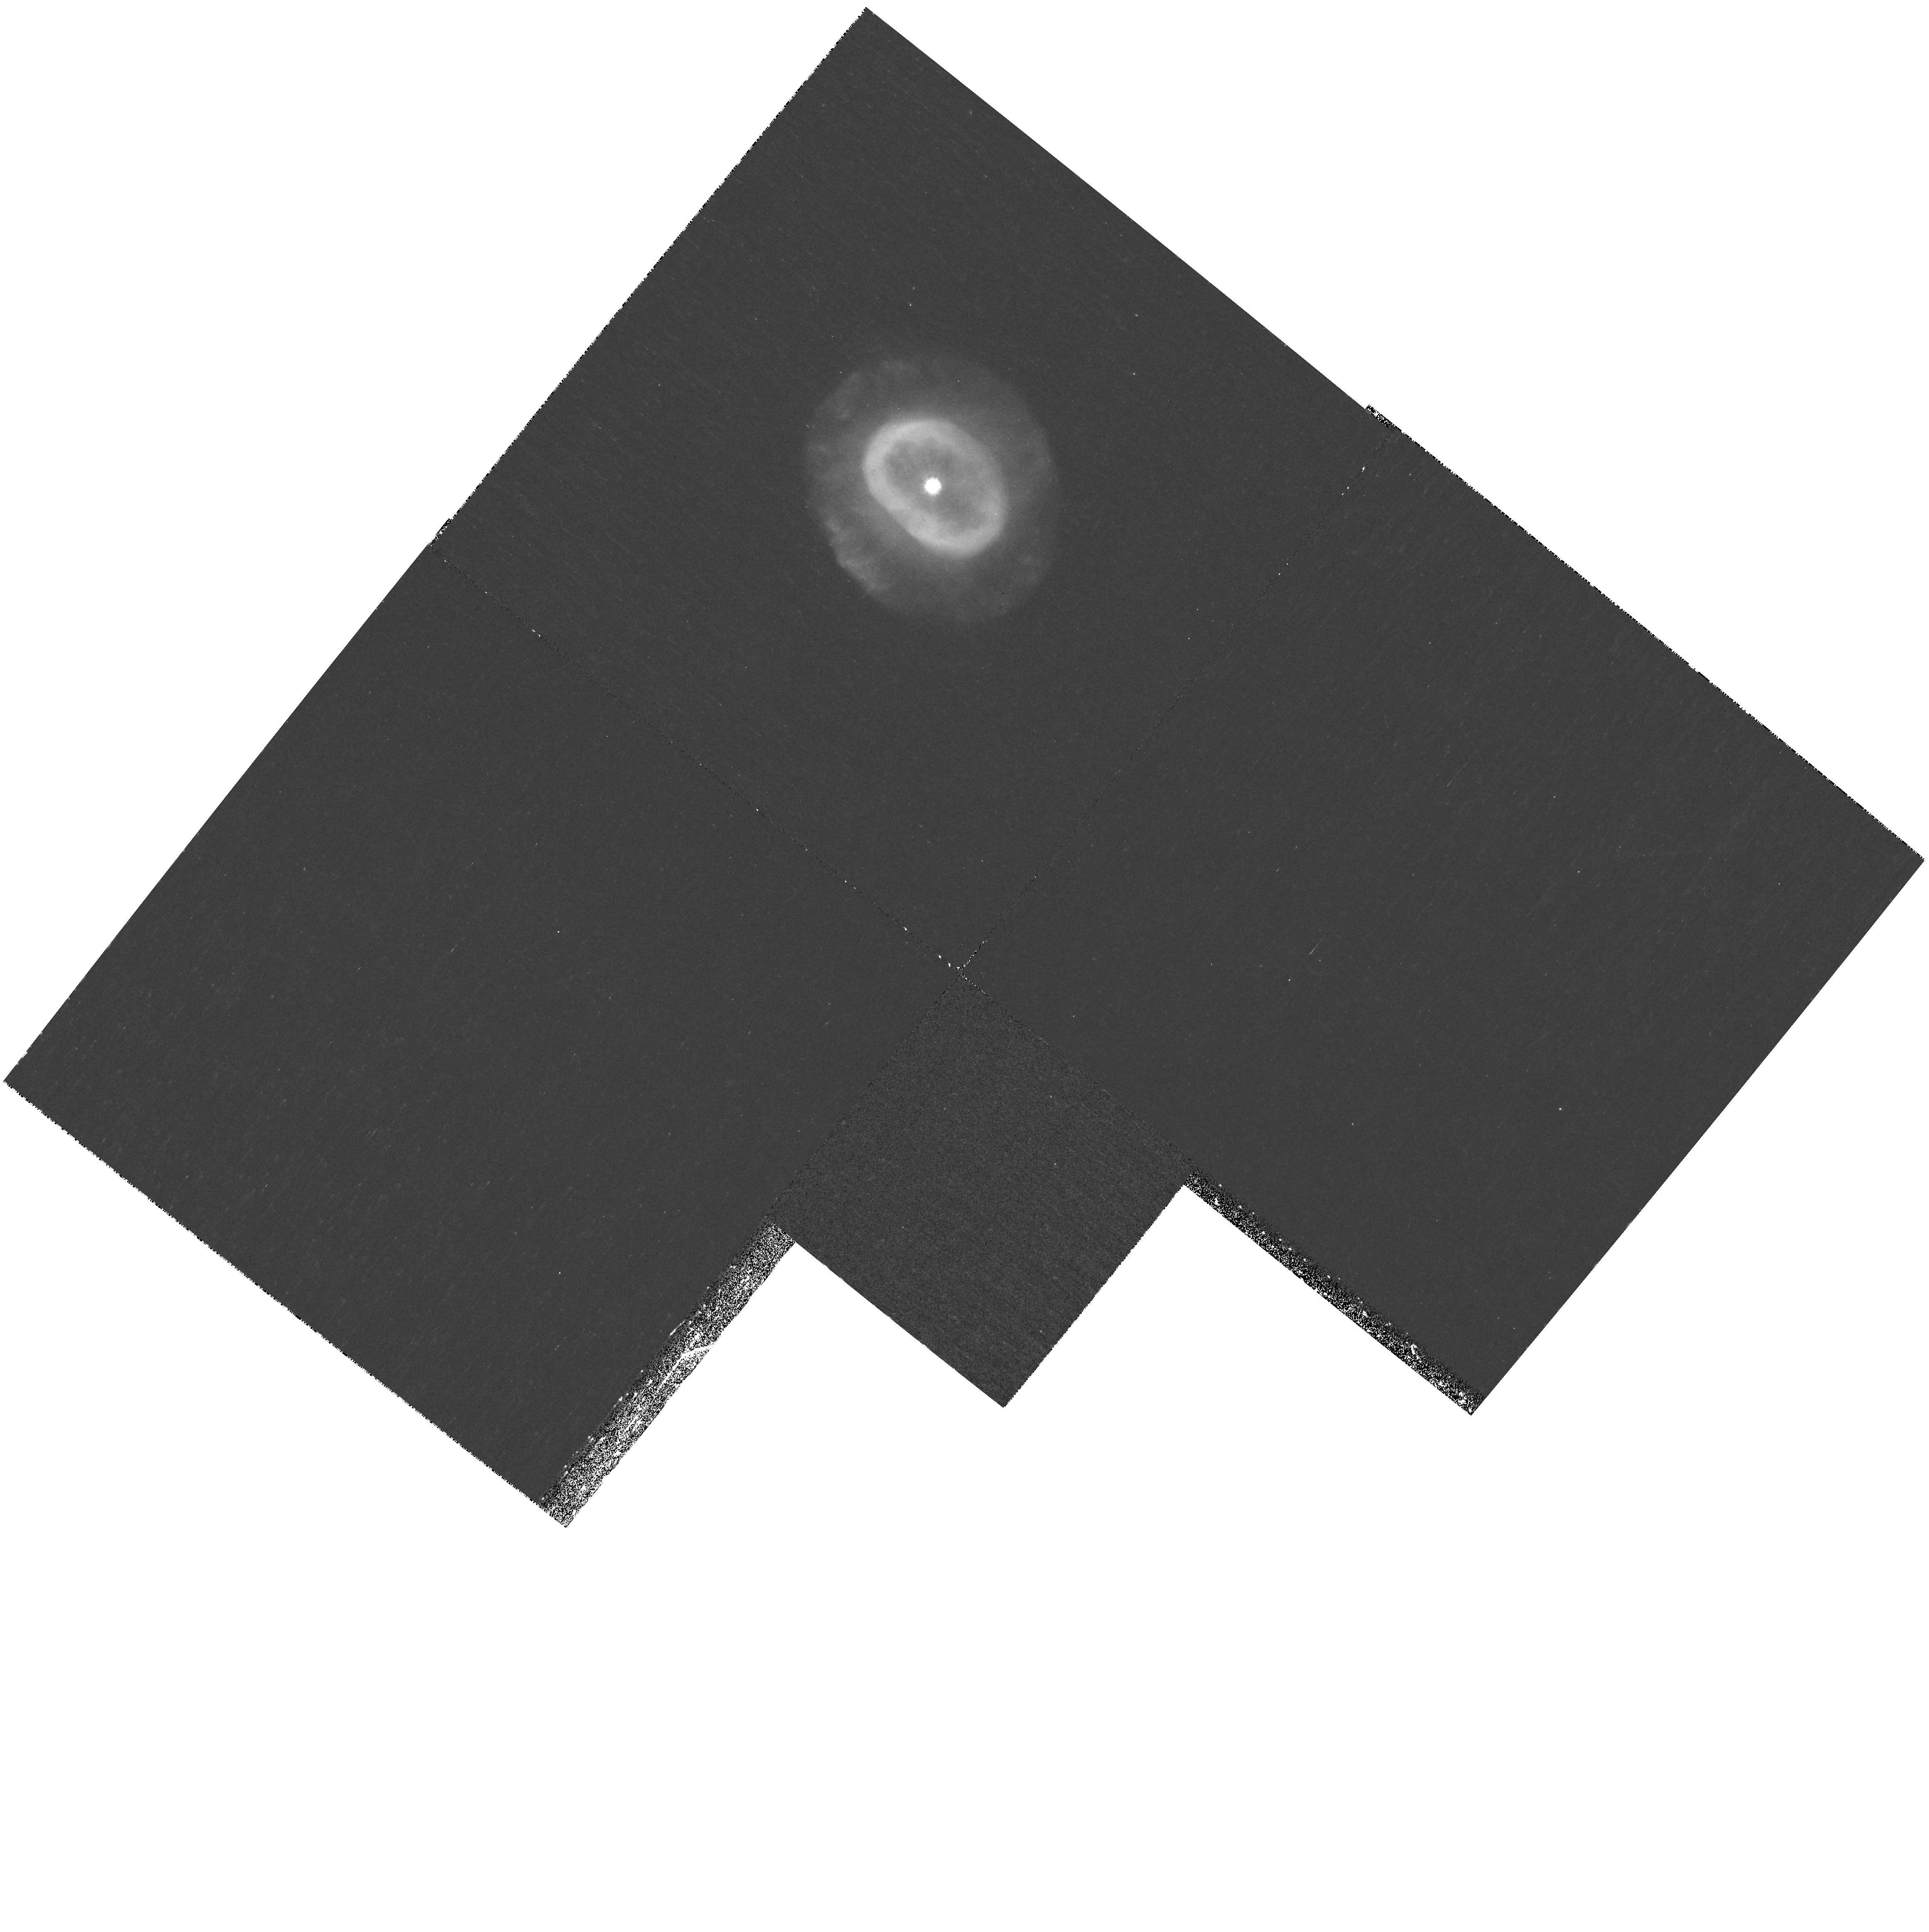
Target: NGC7662
Instrument: WFPC2/PC
Filter: F185W
Exposure: 1.1 h
Observation ID: hst_10822_05_wfpc2_pc_f185w_u9p705

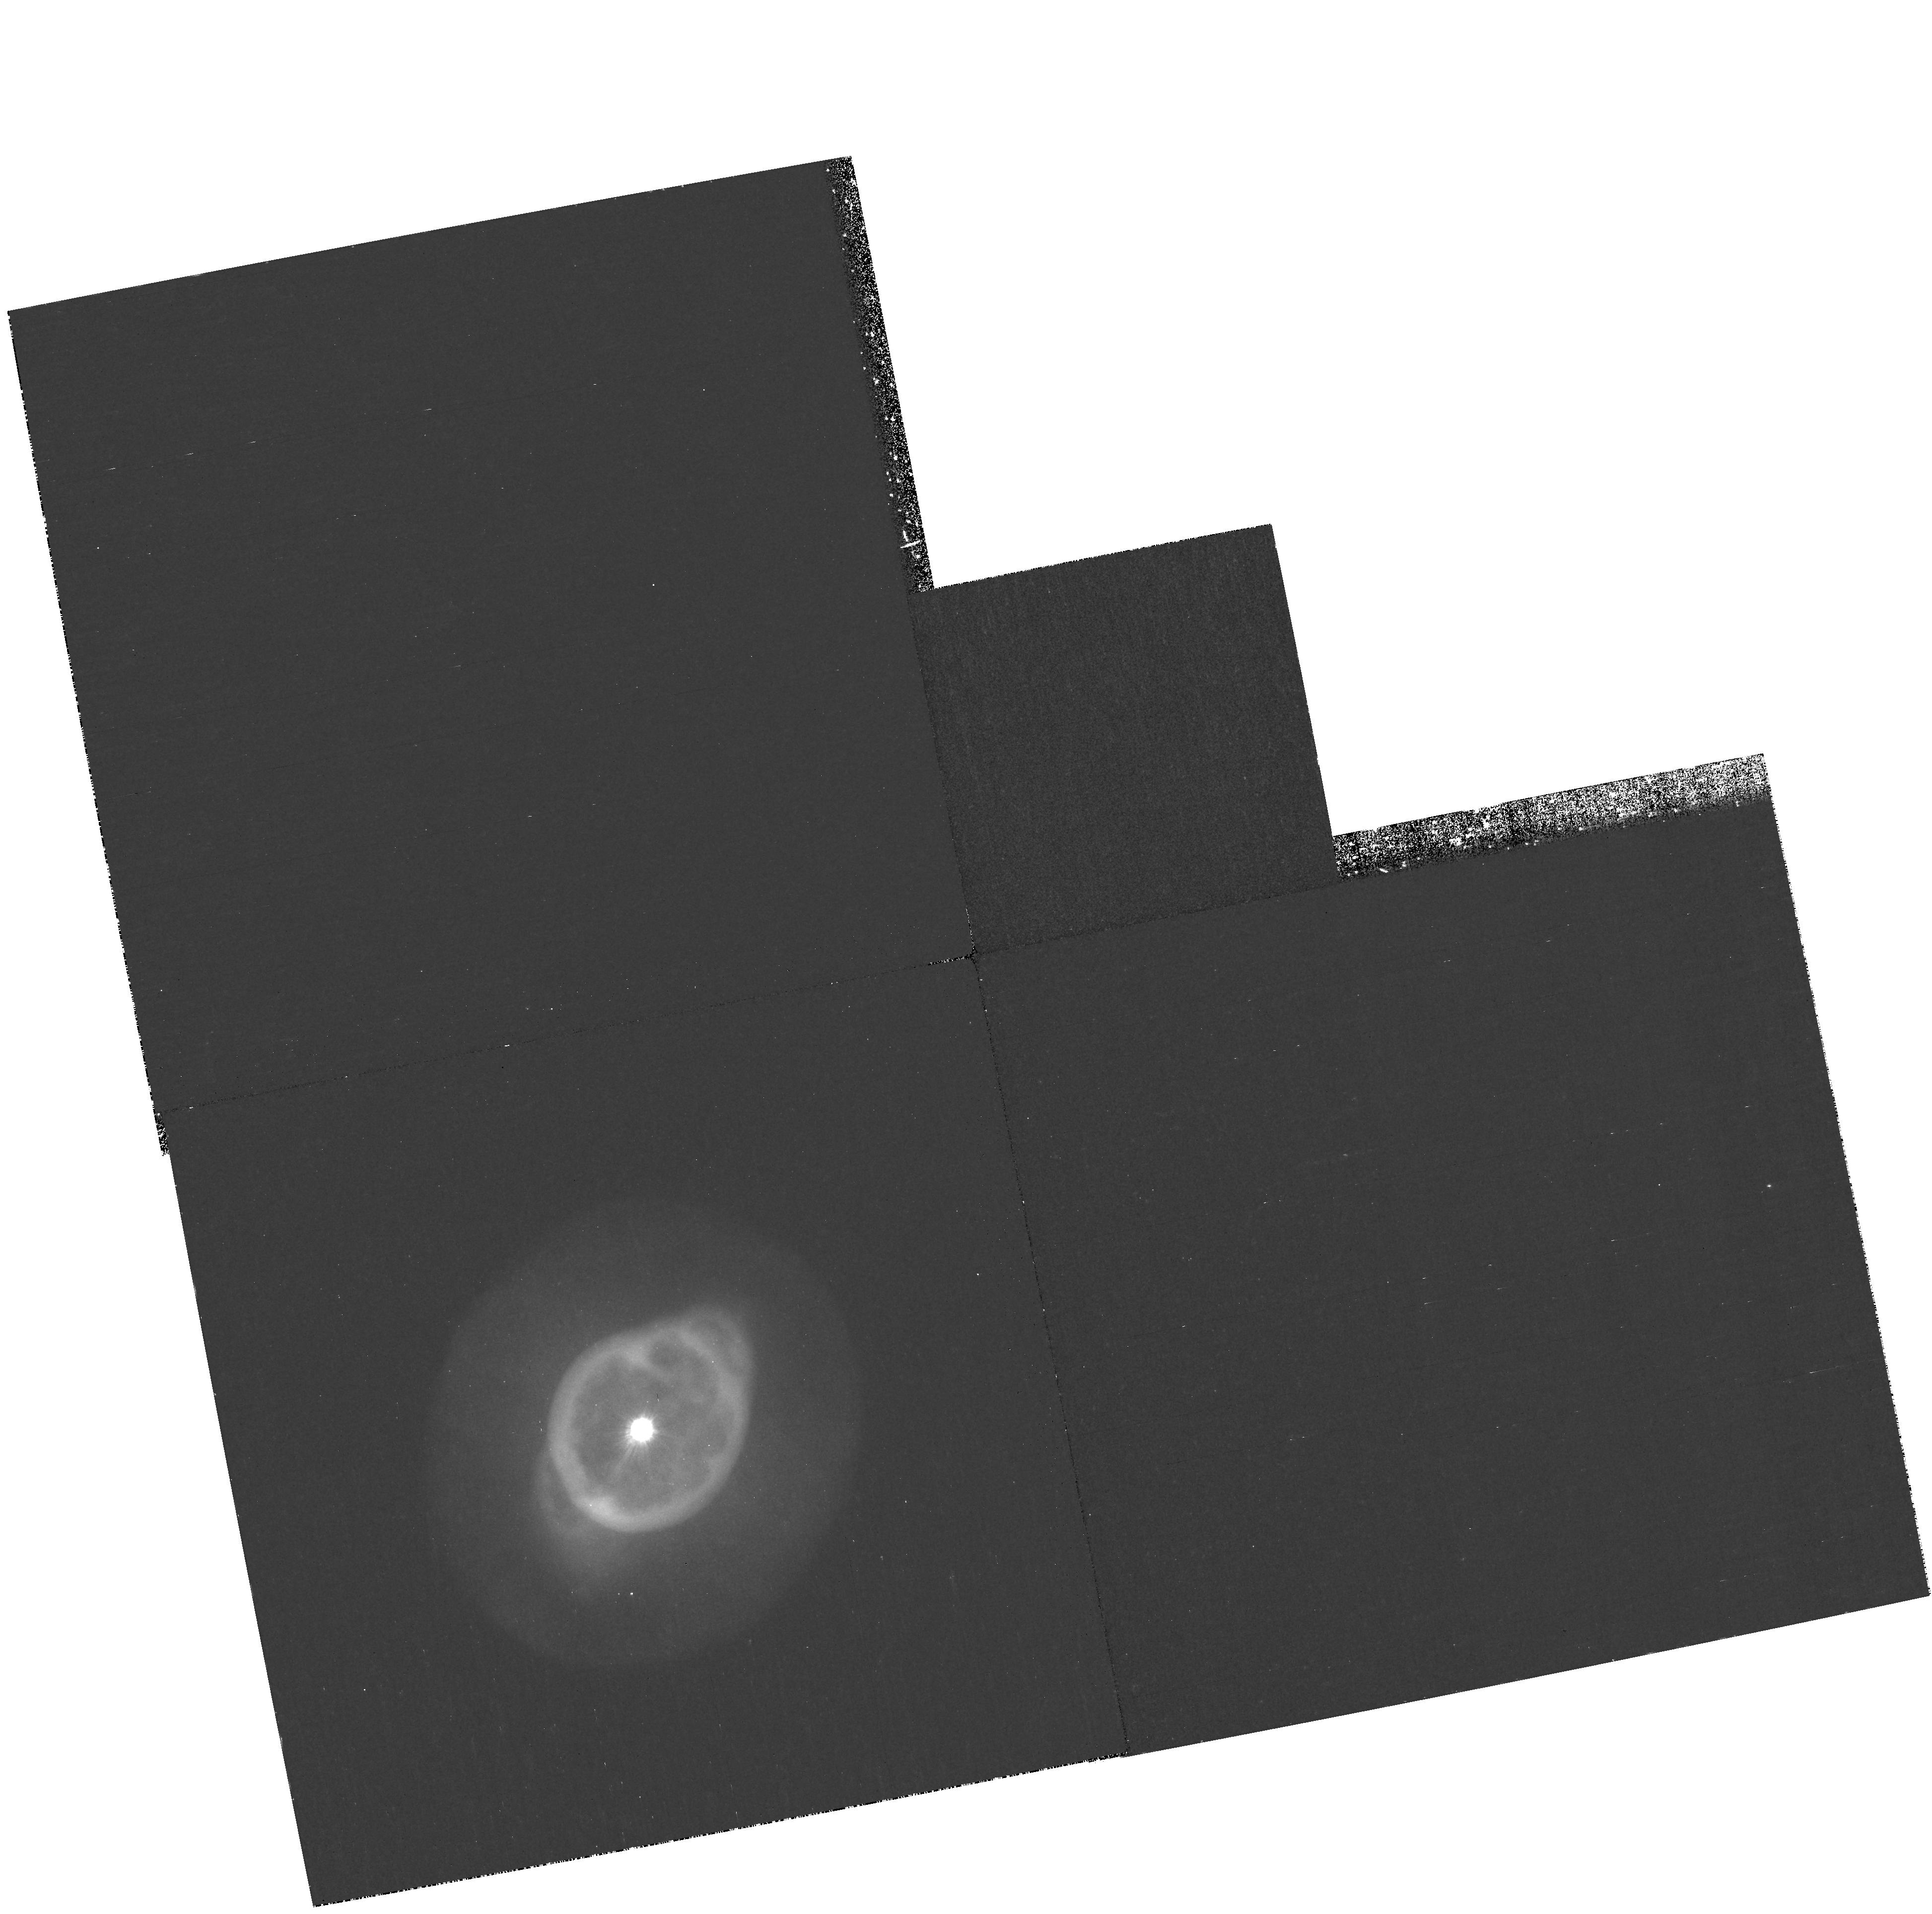
Target: NGC3242
Instrument: WFPC2/PC
Filter: F185W
Exposure: 1.1 h
Observation ID: hst_10822_02_wfpc2_pc_f185w_u9p702

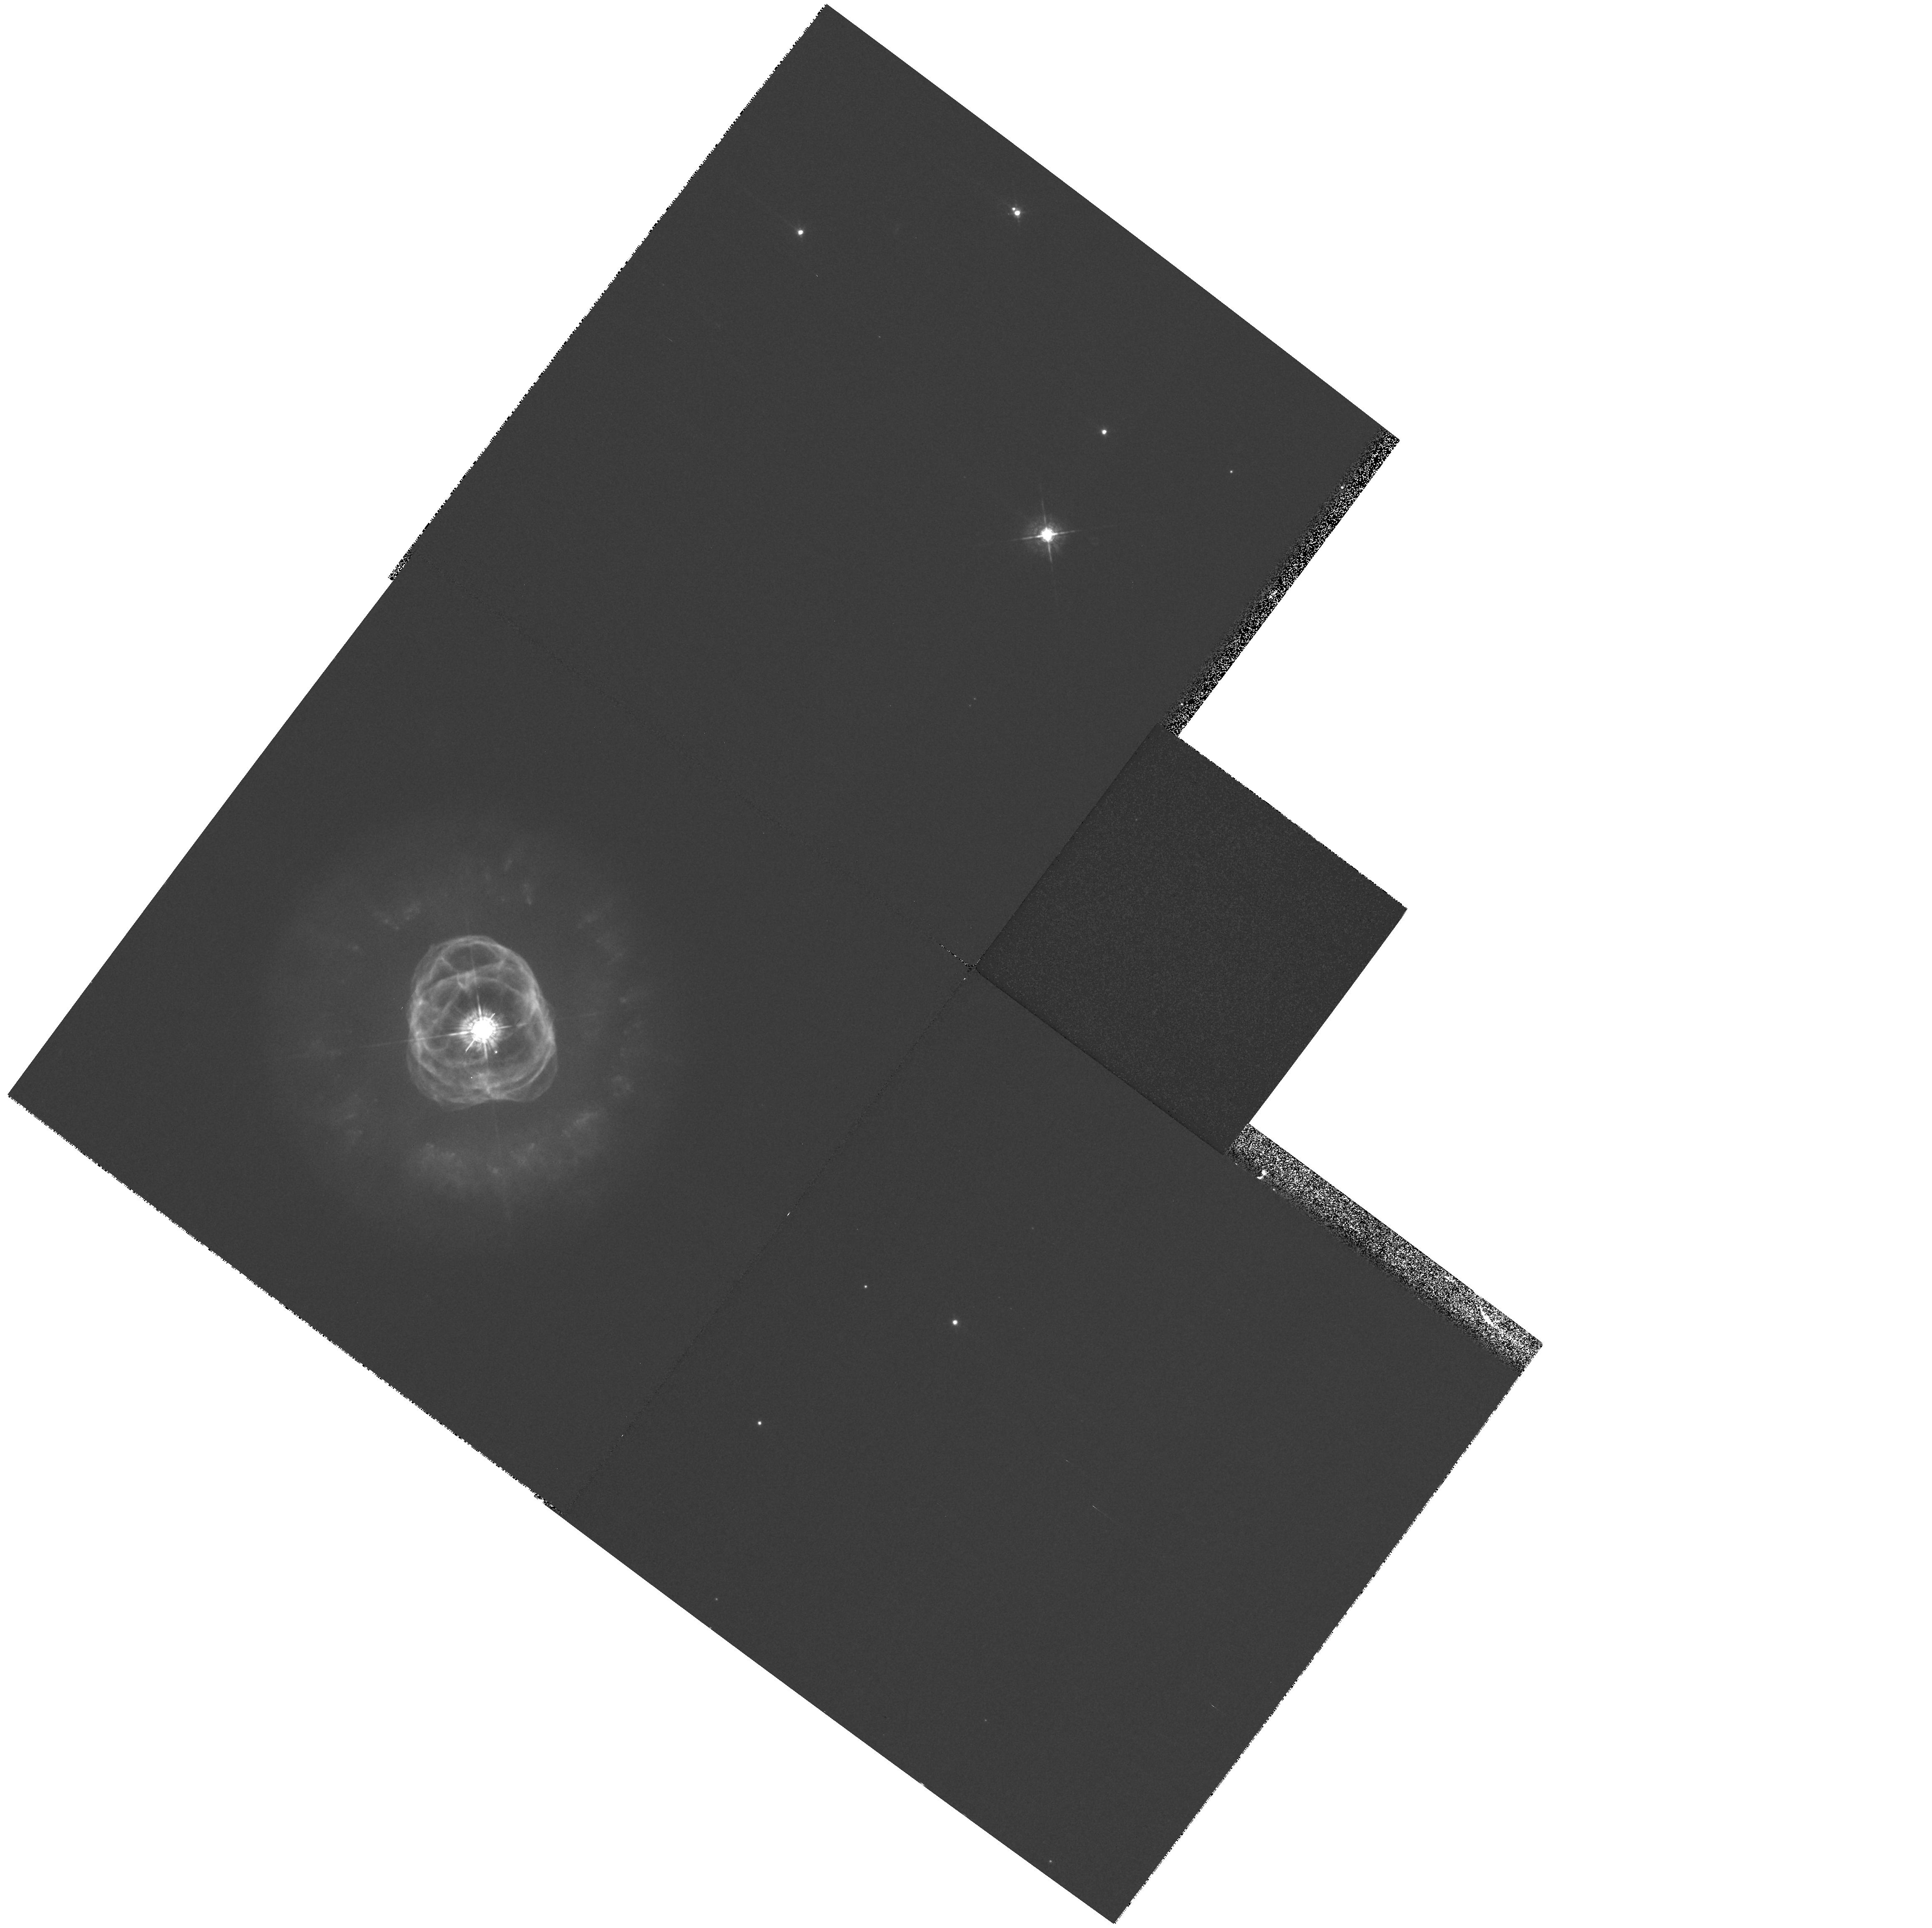
Target: NGC2392
Instrument: WFPC2/PC
Filter: F547M
Exposure: 3 min
Observation ID: hst_10822_01_wfpc2_pc_f547m_u9p701

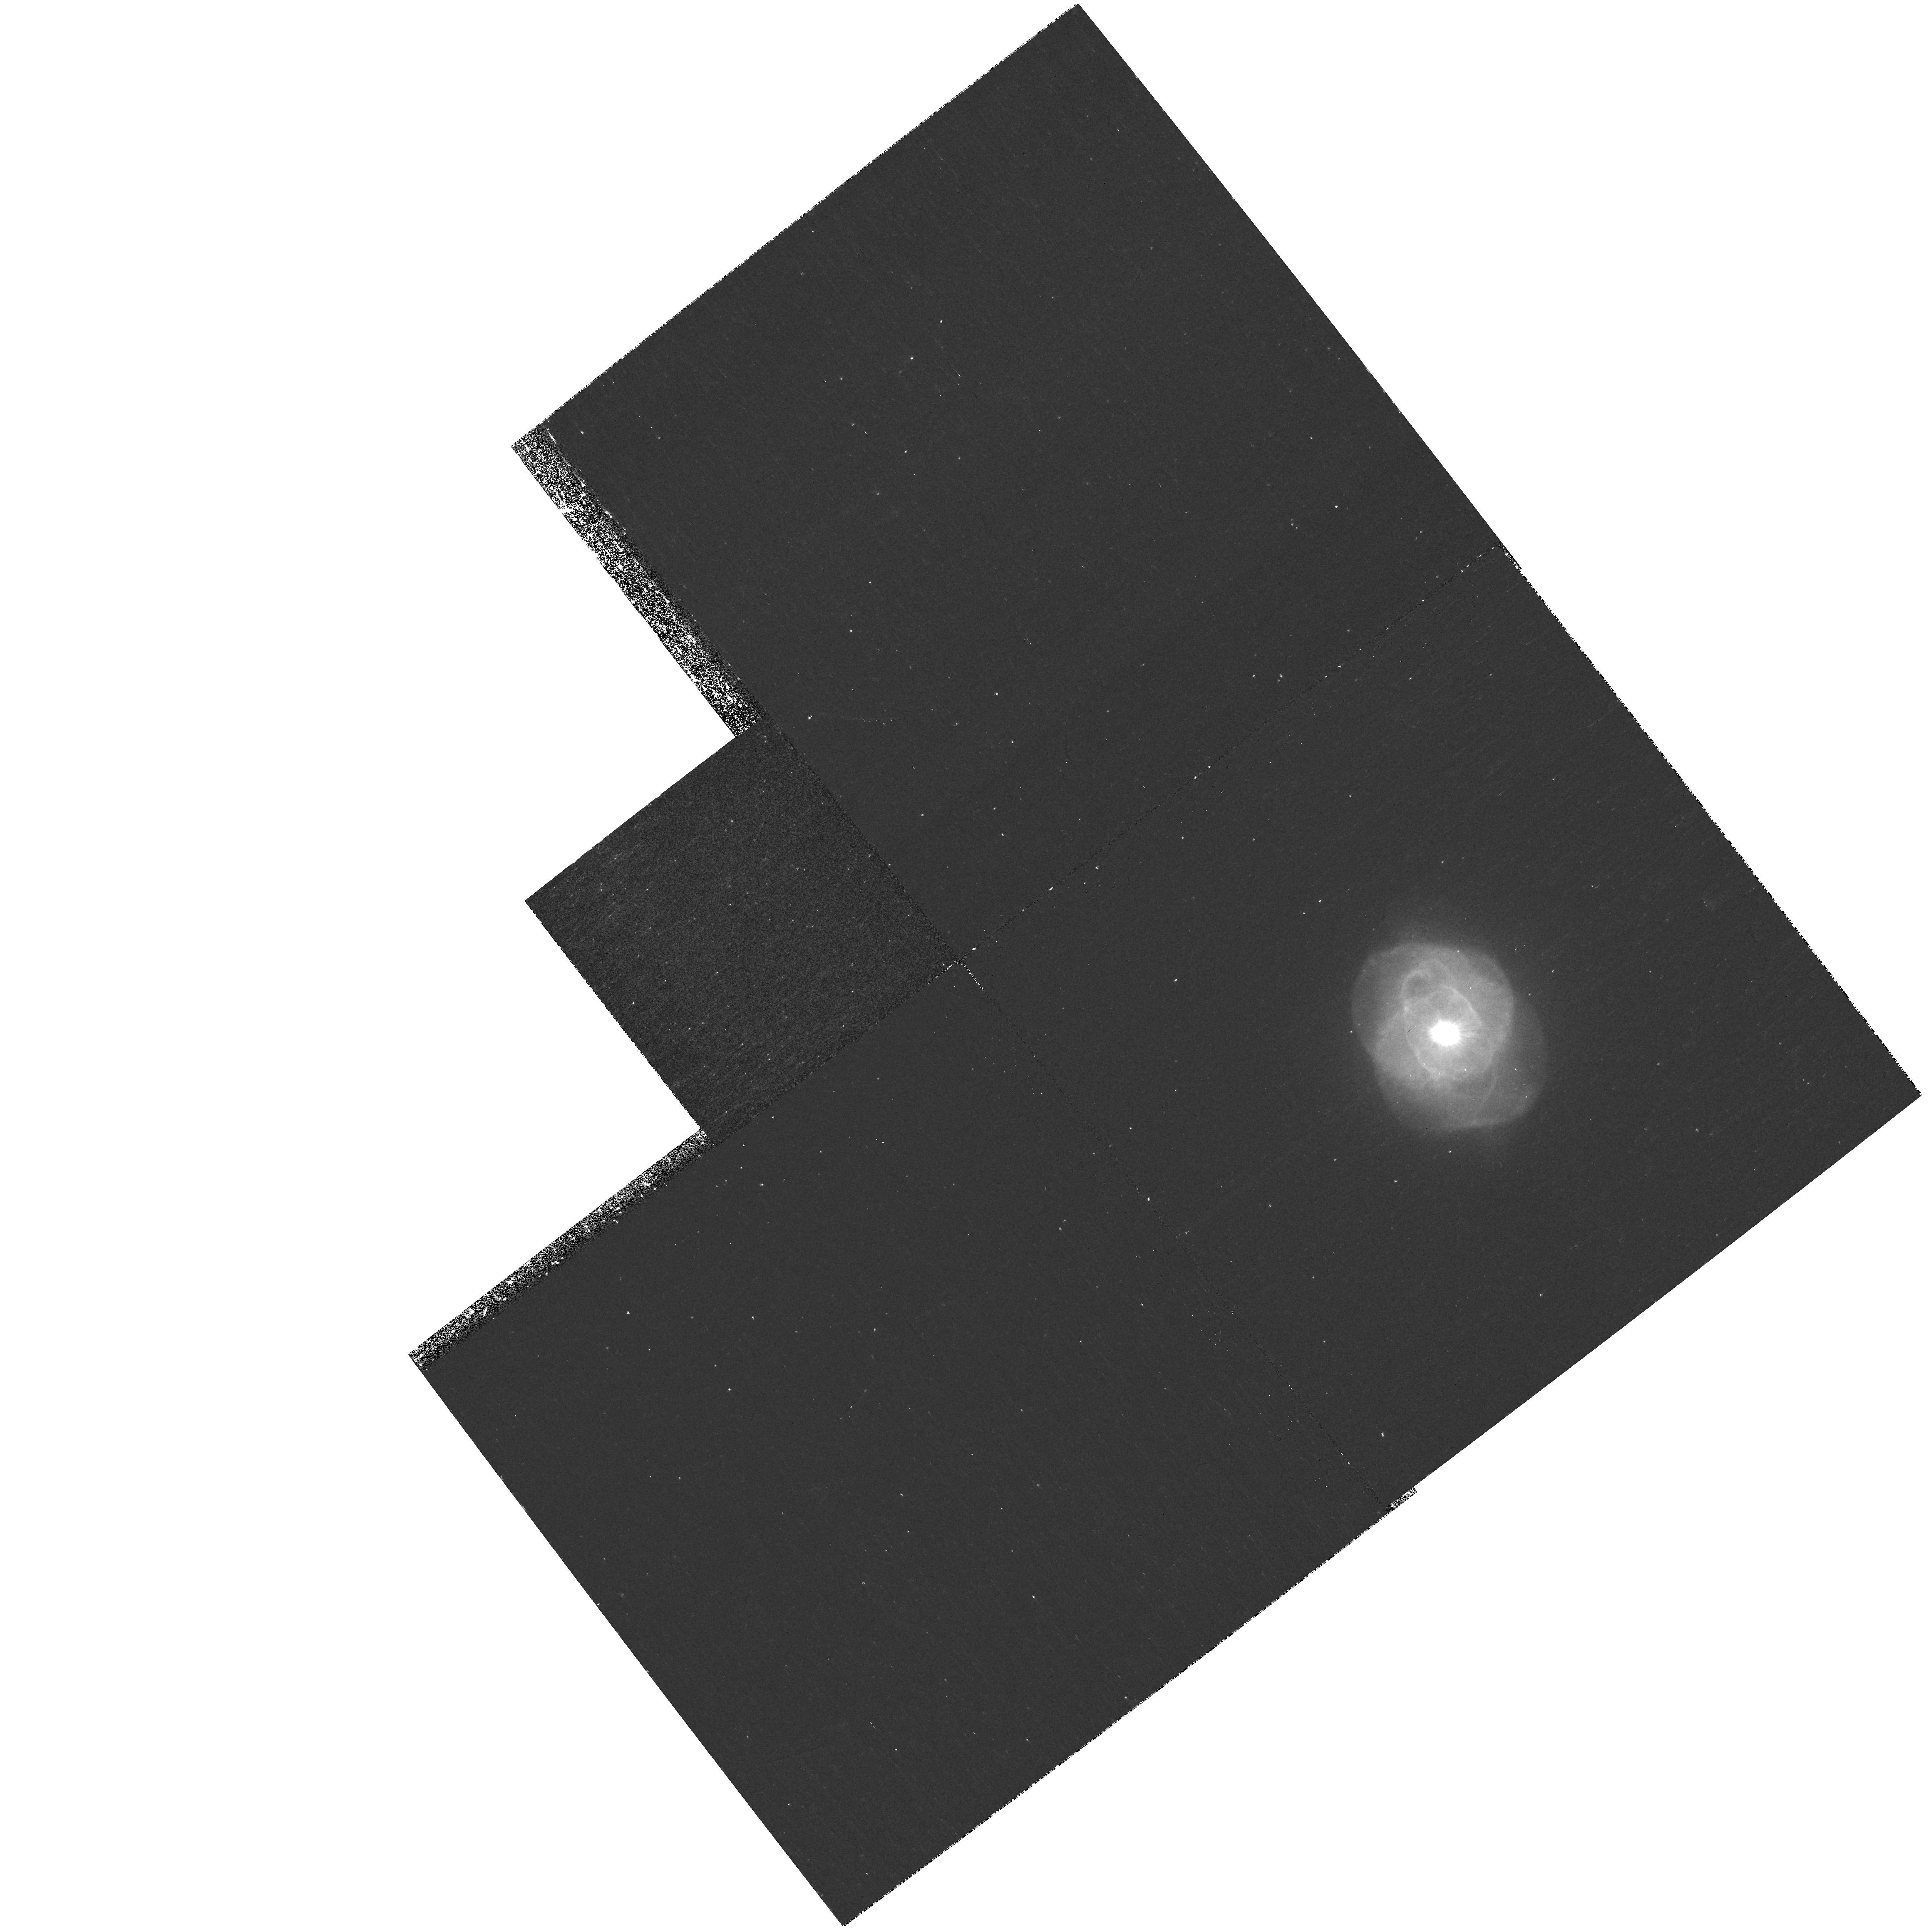
Target: NGC6543
Instrument: WFPC2/PC
Filter: F185W
Exposure: 30 min
Observation ID: hst_10822_03_wfpc2_pc_f185w_u9p703

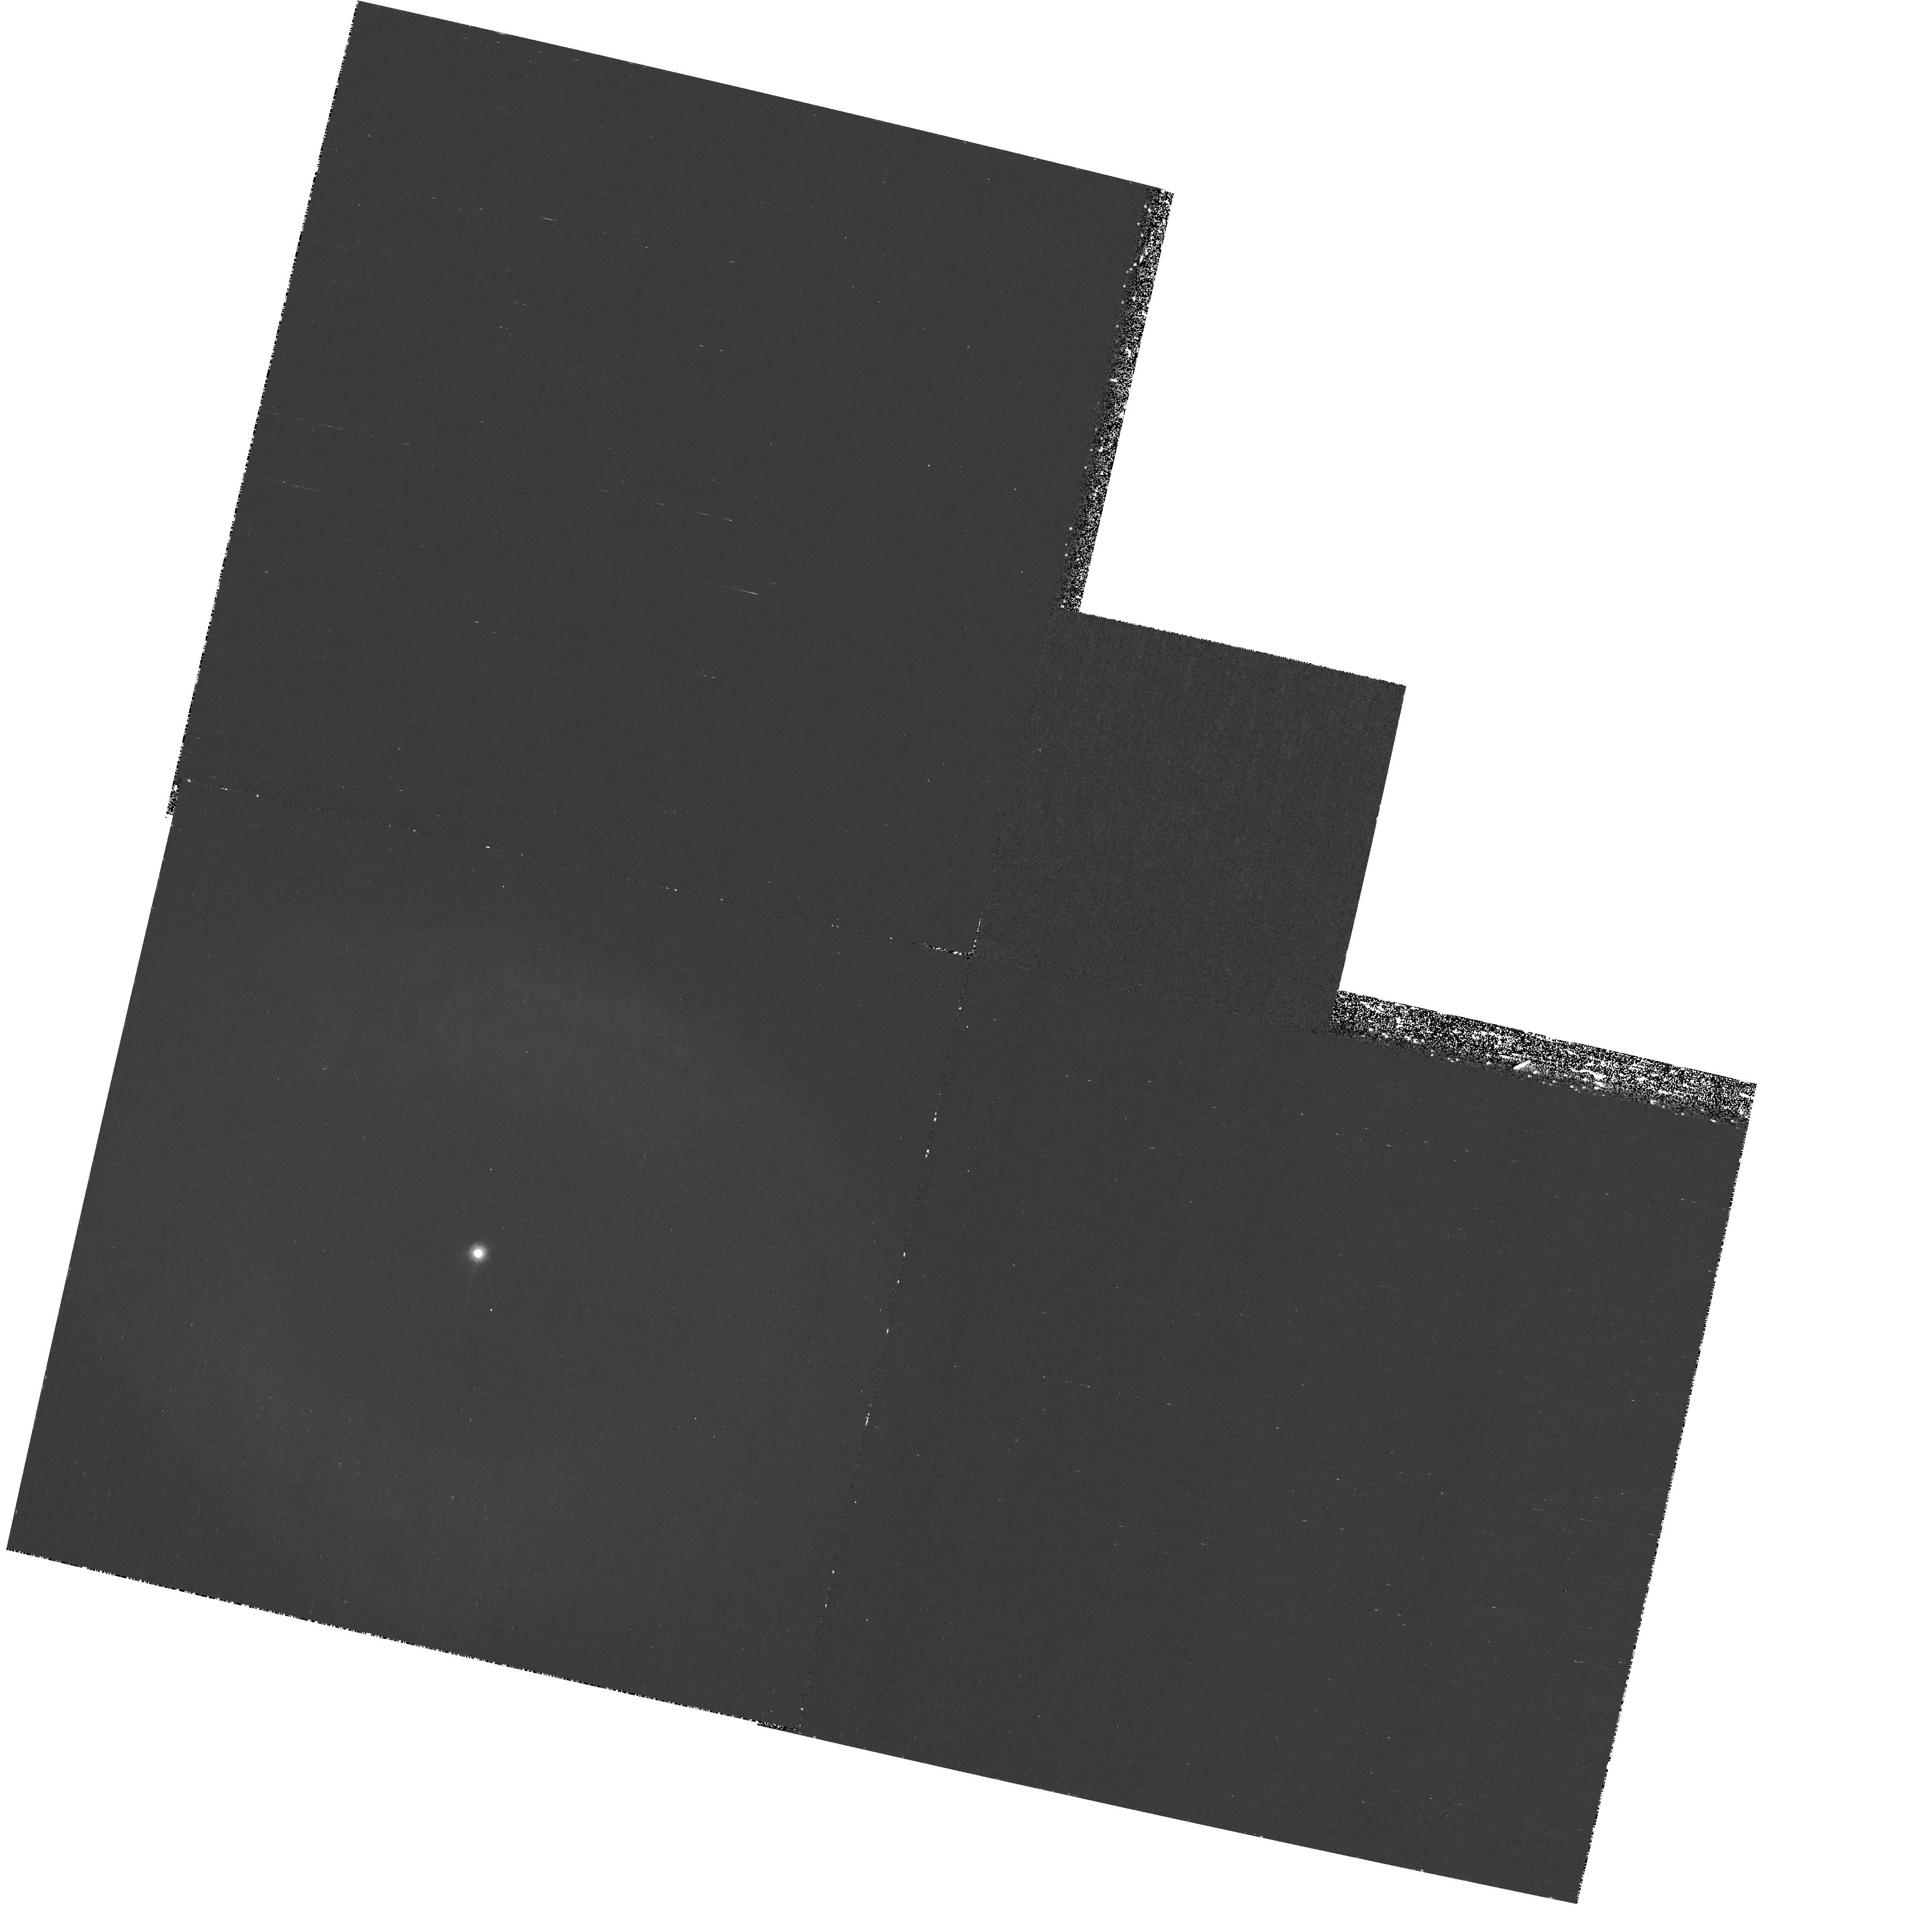
Target: NGC6720
Instrument: WFPC2/PC
Filter: F185W
Exposure: 1.8 h
Observation ID: hst_10822_04_wfpc2_pc_f185w_u9p704

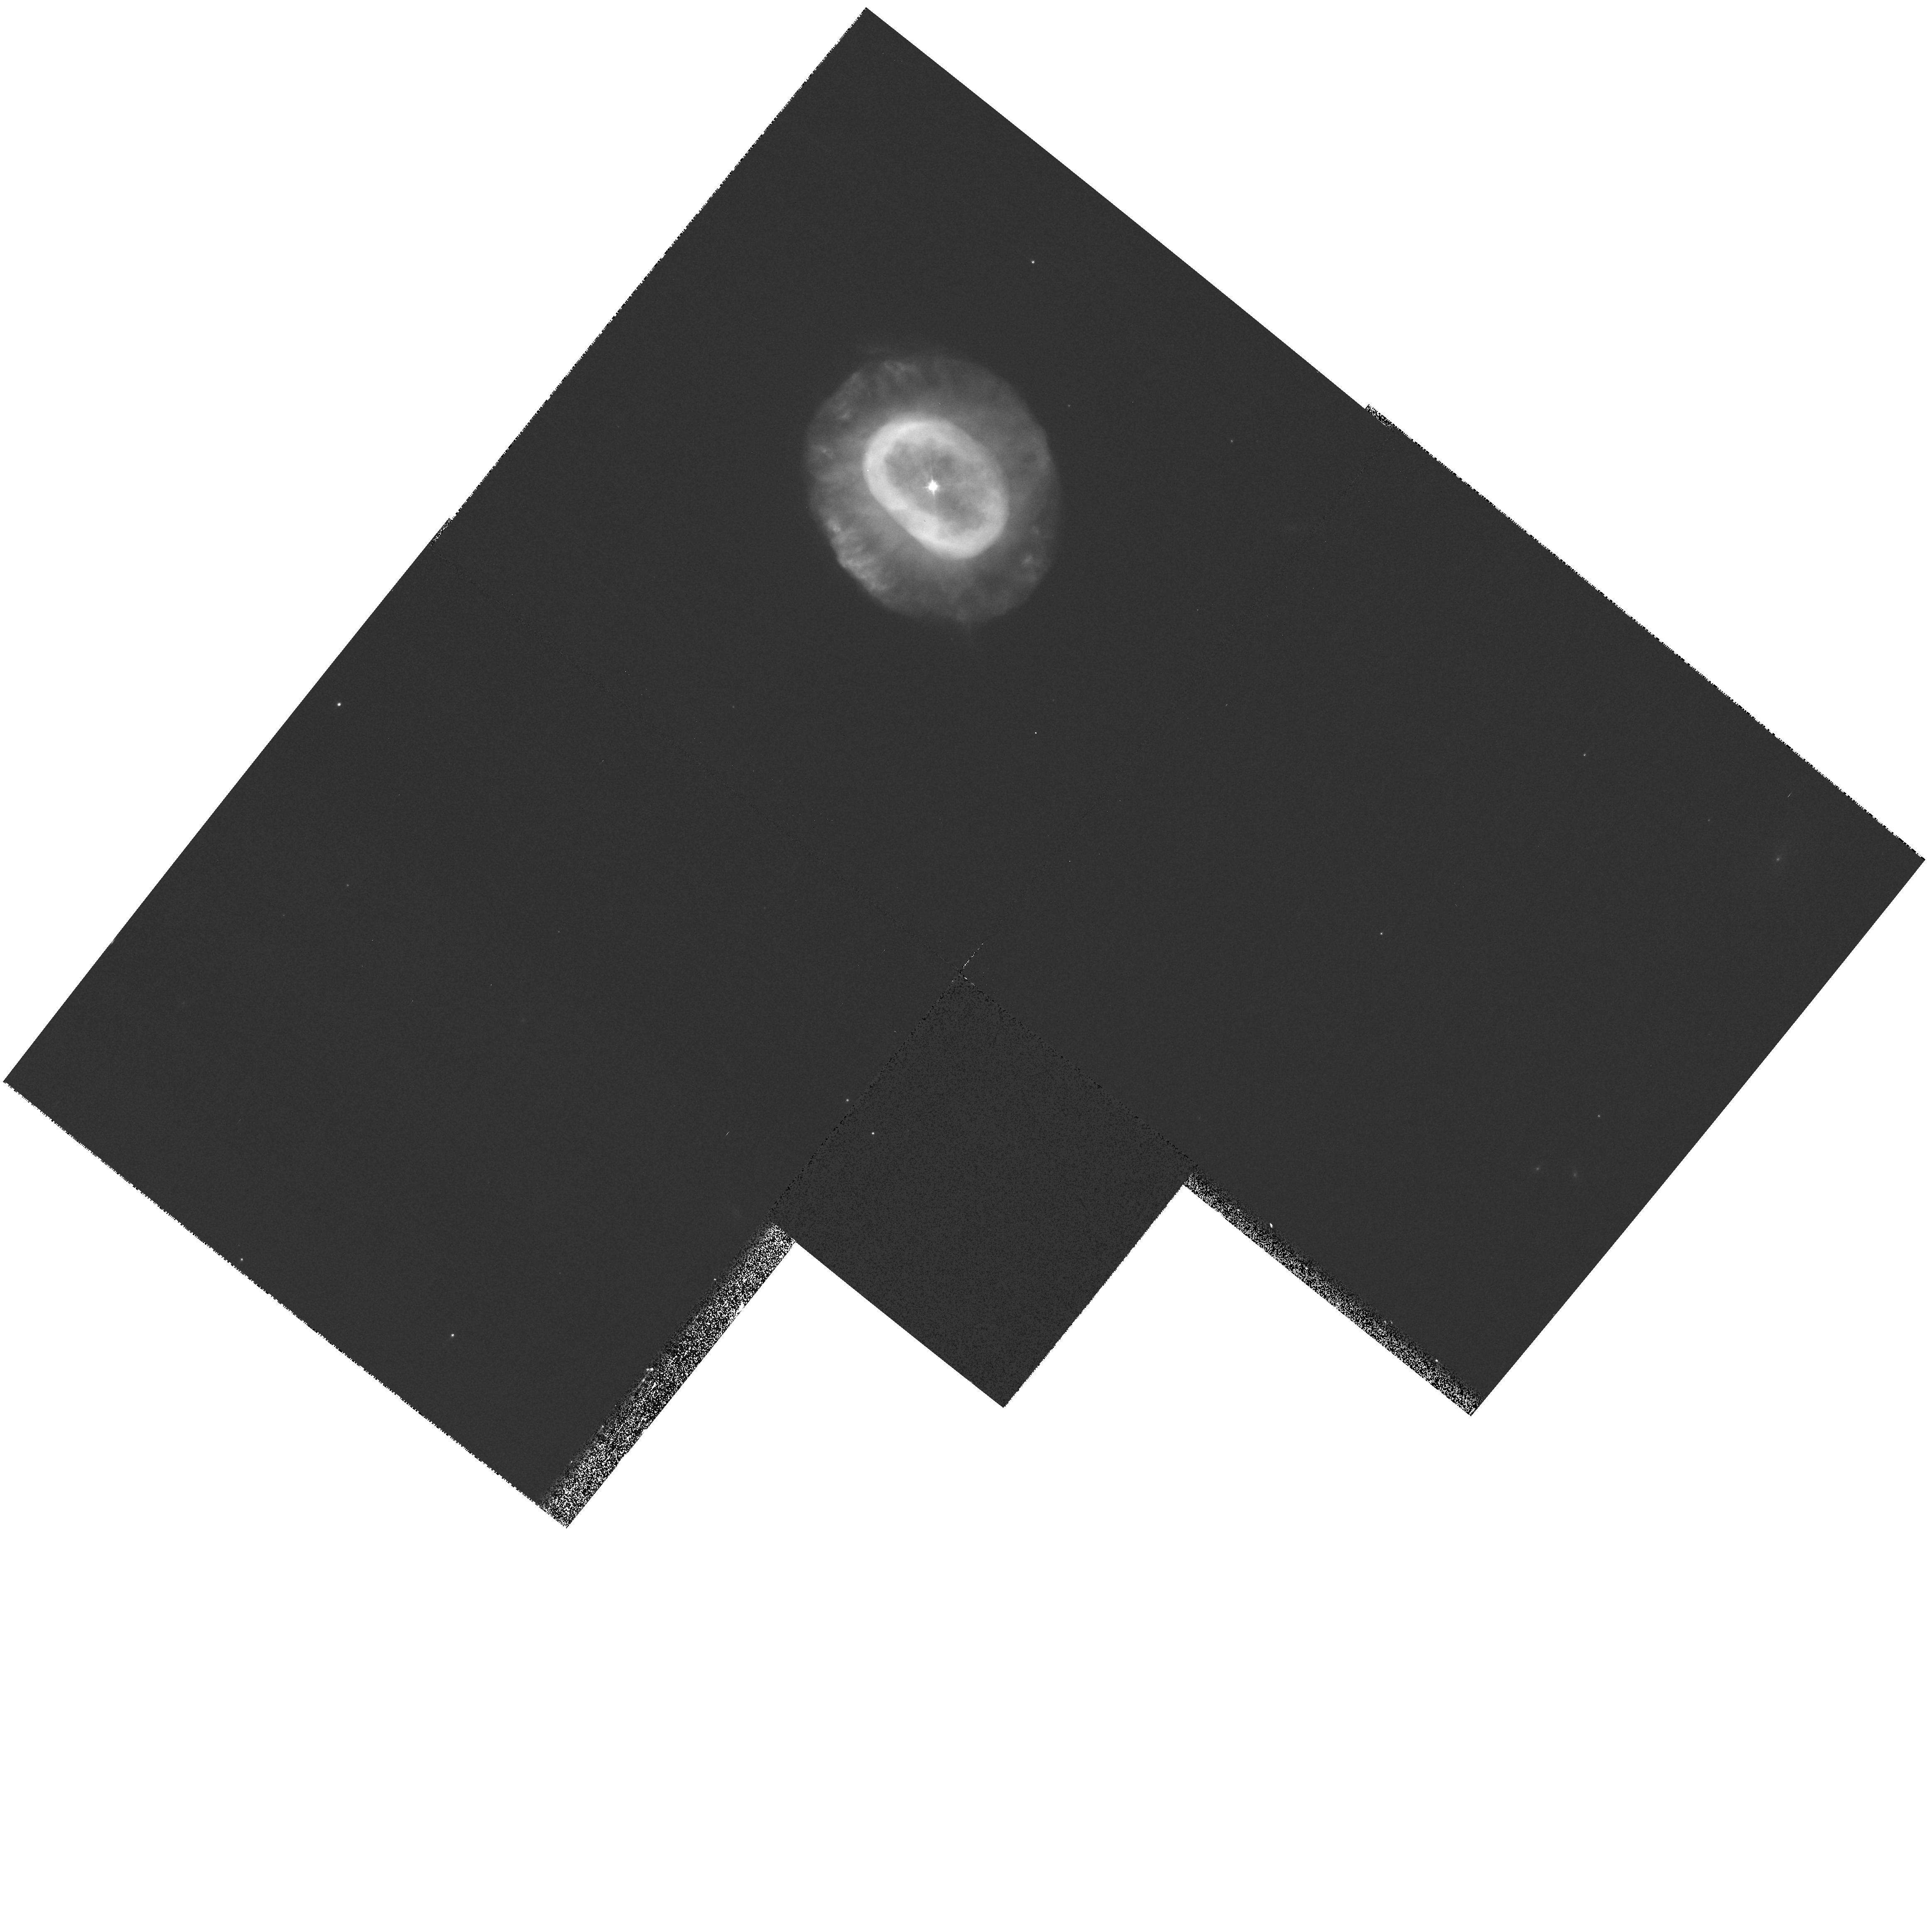
Target: NGC7662
Instrument: WFPC2/PC
Filter: F547M
Exposure: 3 min
Observation ID: hst_10822_05_wfpc2_pc_f547m_u9p705

CIII] Imagery of Planetary Nebulae (PI: Dufour, Reginald J.)

We propose to image five planetary nebulae (PNe) with the F185W filter of WFPC2 in order to study the spatial distribution of the ultraviolet C III] 1909 Angstrom line relative to [O III] 5007 Angstrom and other optical lines. This program follows a Cycle 12 SNAP program (GO 9740) of WFPC2 F185W imaging of PNe and H II regions which validated the feasibility of obtaining images of bright PNe in C III] through careful continuum subtraction and calibrations based on archival IUE SWP and LWP/R spectra. However, in the SNAP program only short (10 minute) exposures of four PNe were taken; we now propose much longer exposures (60-72 minutes) to obtain the desired signal-to-noise to develop high quality C++ ionization maps for comparison with O++ and other ions via photoionization modeling. The five PNe chosen: NGC 2392, NGC 3242, NGC 6543, NGC 6720, and NGC 7662 were selected on the basis of their high surface brightness, extensive UV spectra available from IUE and HST, and numerous WFPC2 images in the archives in other emission lines. We expect the results of this study to impact the utility and accuracy of using the C III] 1909 lines compared to [O III] 5007 for C/O abundance derivations in PNe and H II regions.